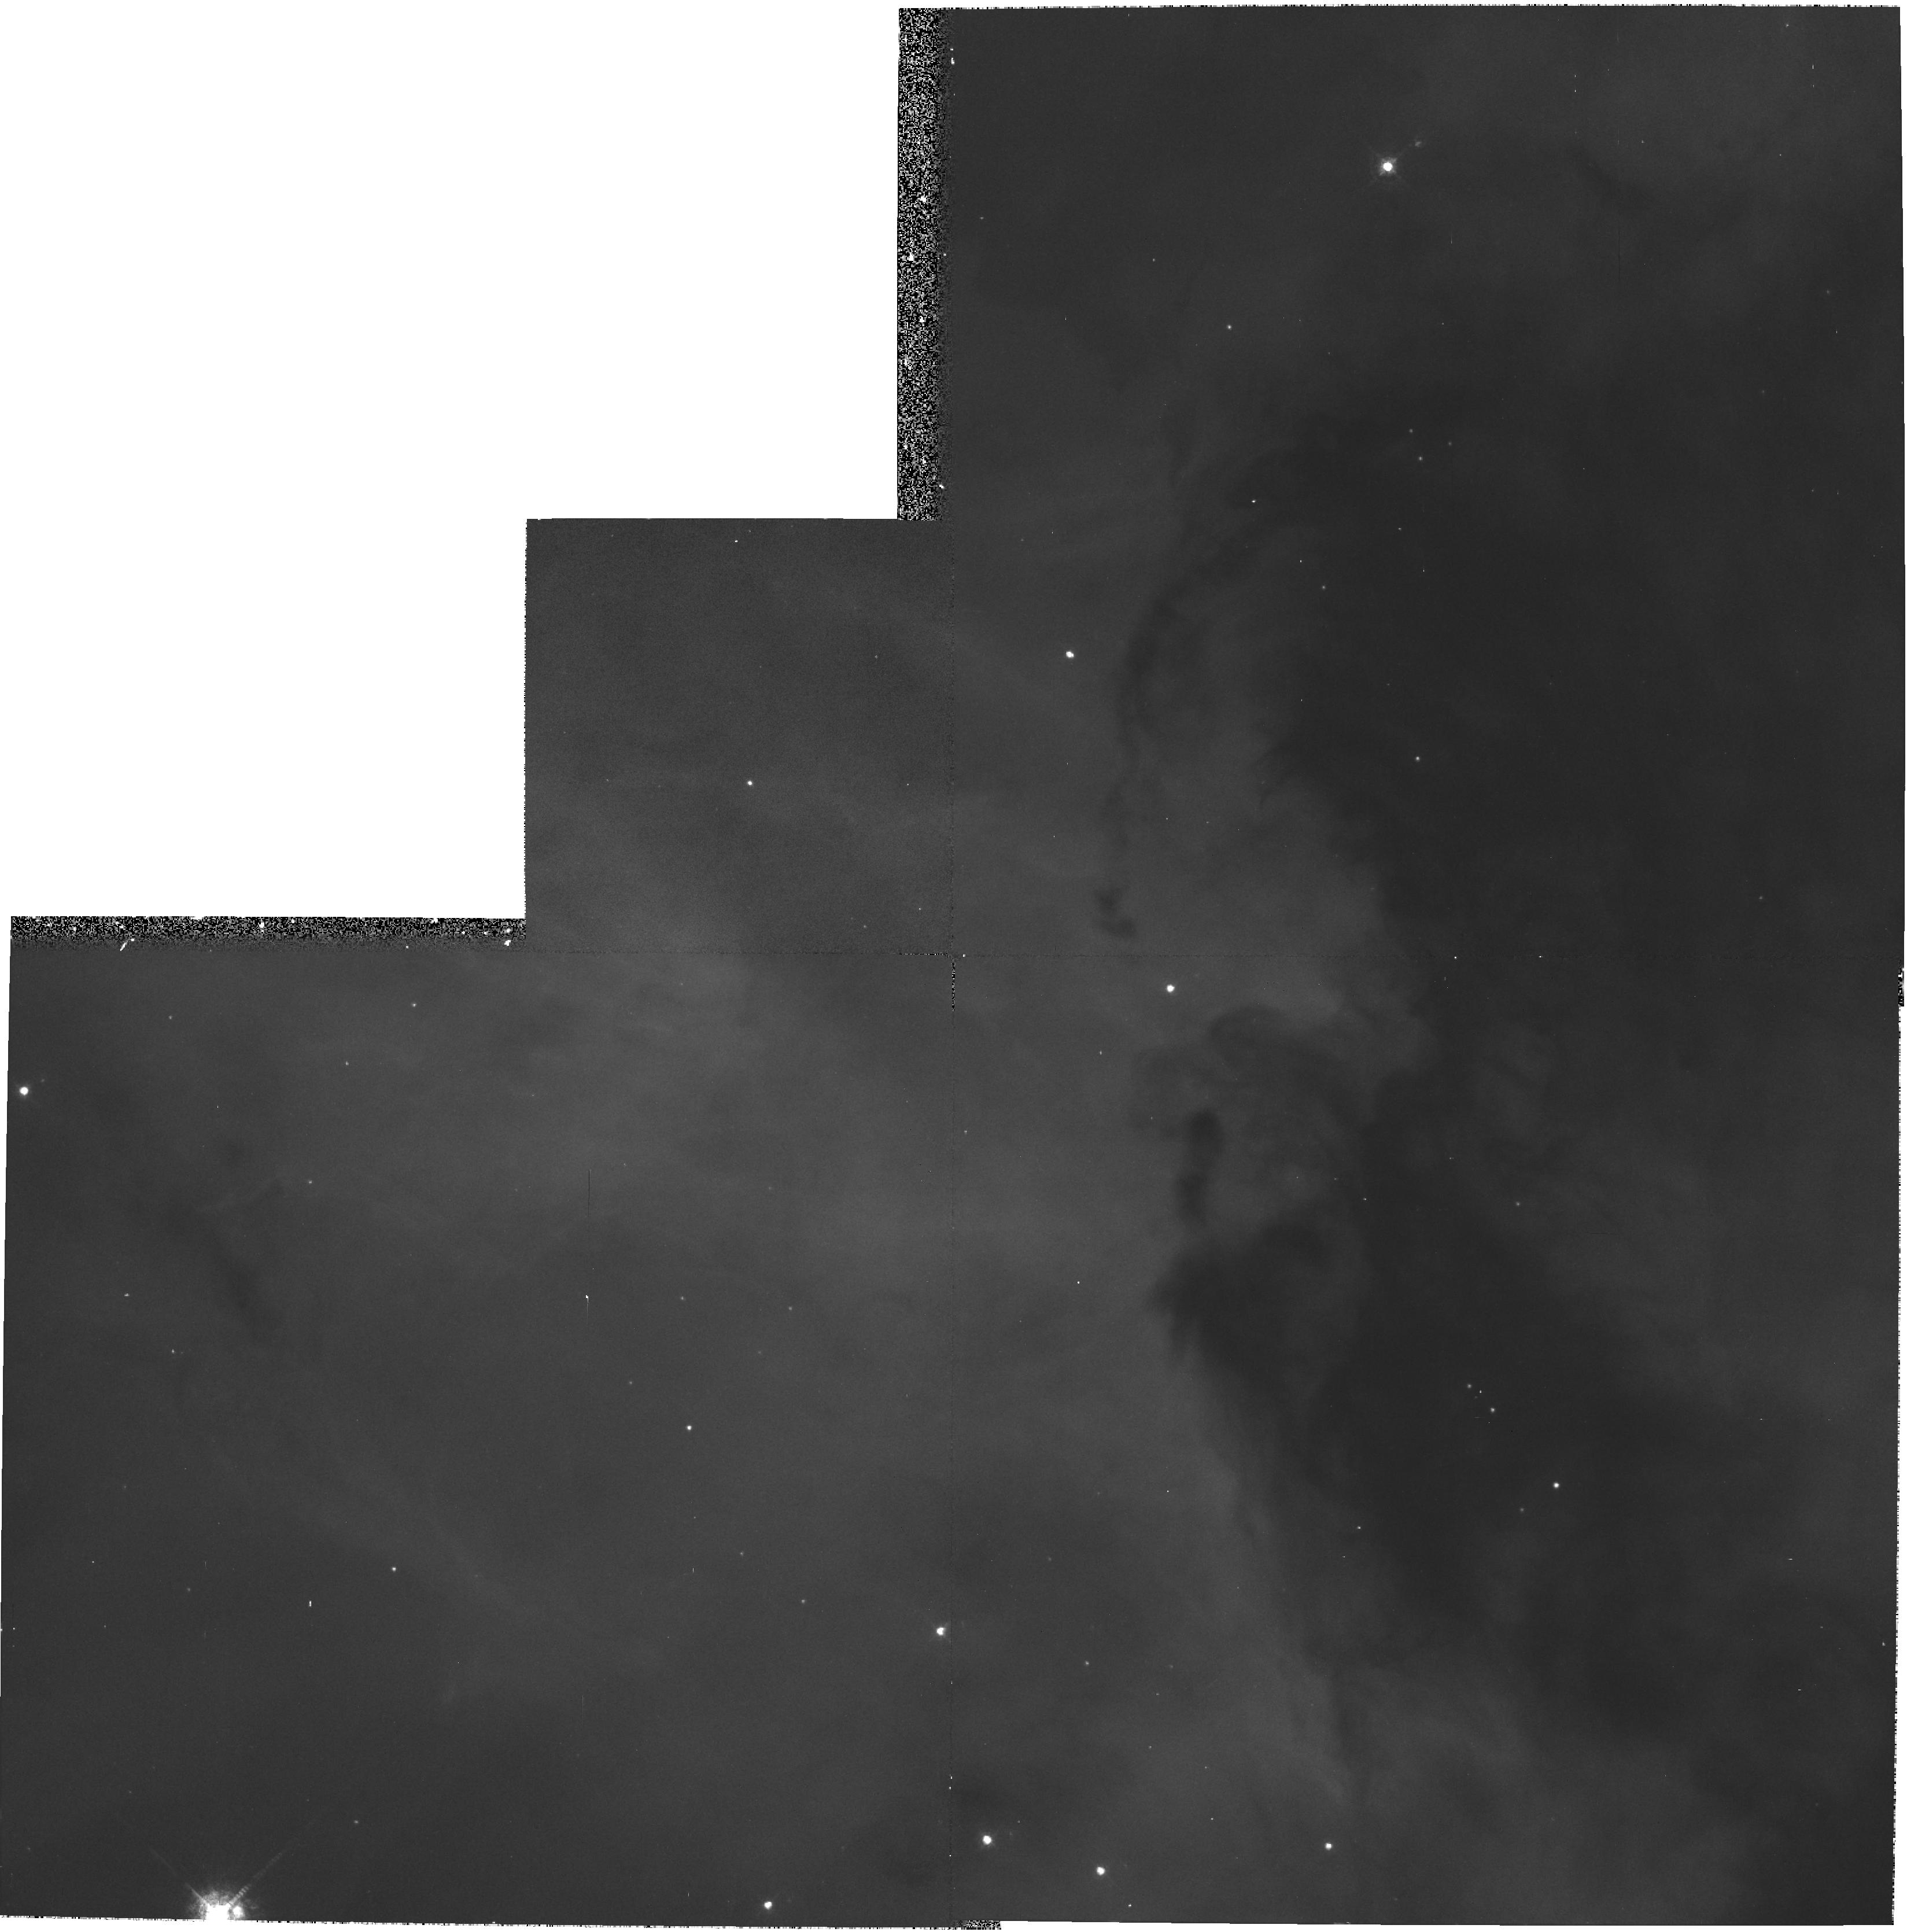
Target: NGC3372-EAST
Instrument: WFPC2/PC
Filter: F502N
Exposure: 7 min
Observation ID: hst_7790_01_wfpc2_pc_f502n_u4zr01

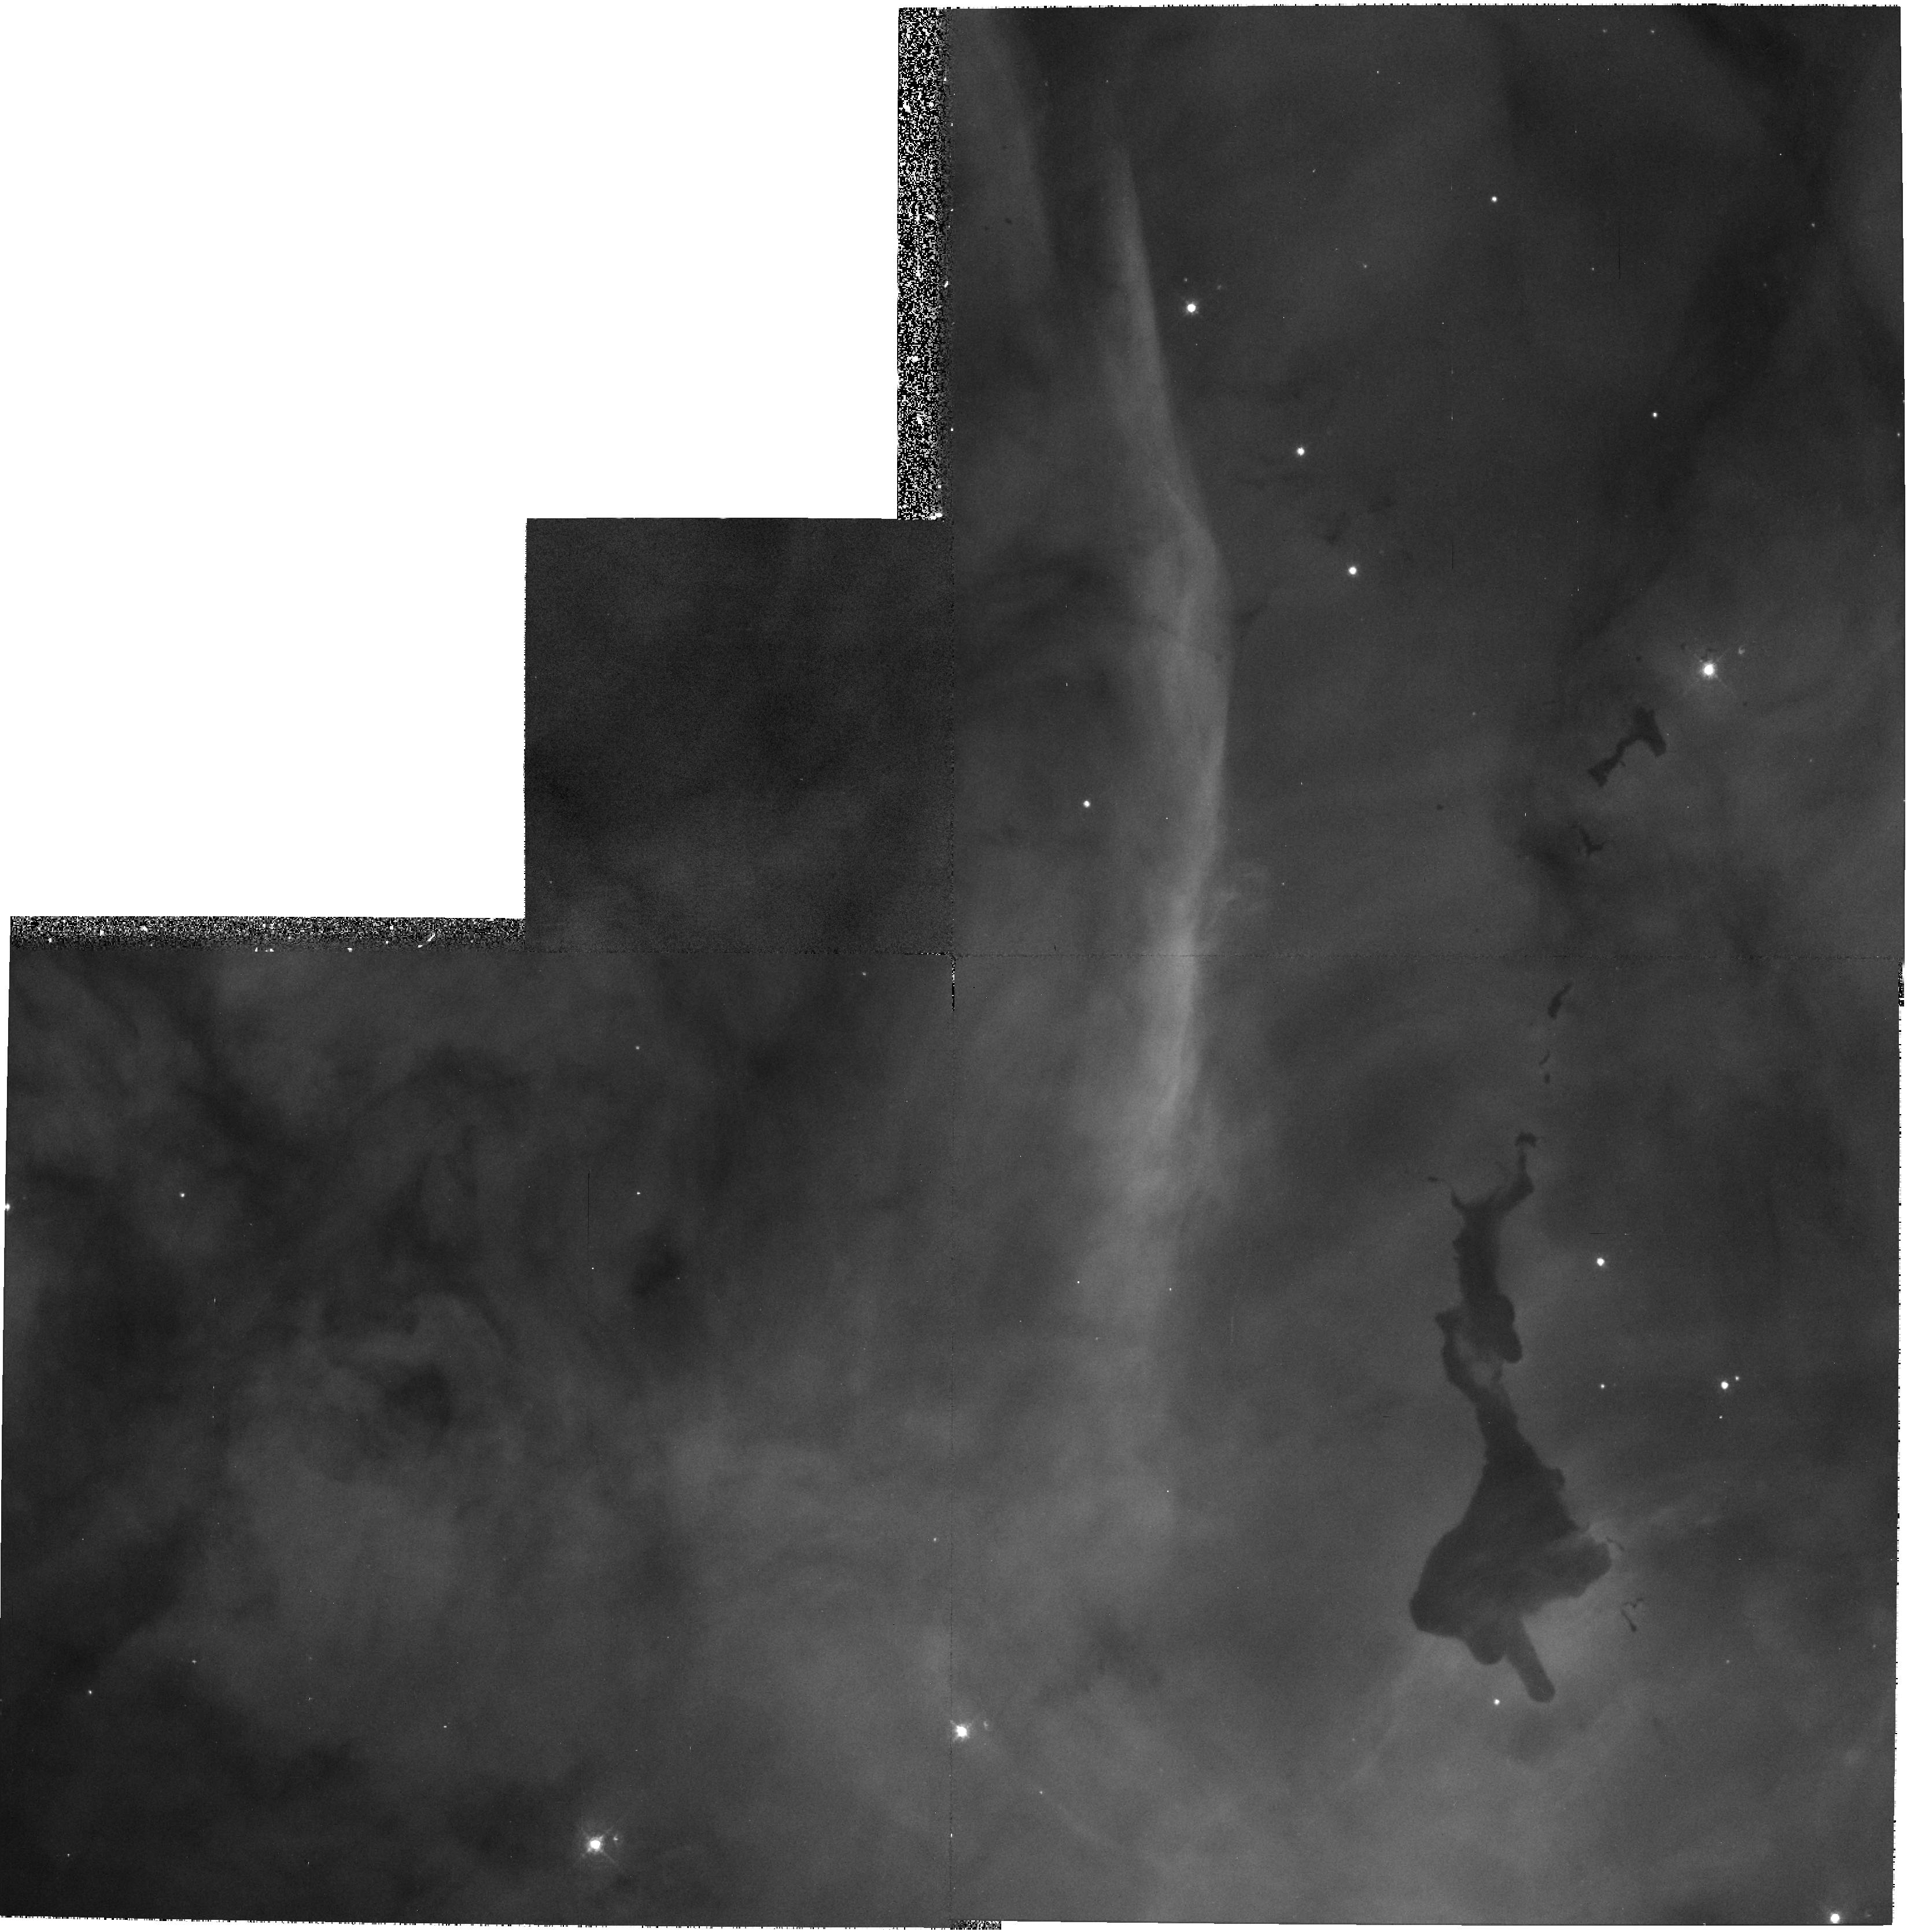
Target: NGC3372-WEST
Instrument: WFPC2/PC
Filter: F502N
Exposure: 7 min
Observation ID: hst_7790_04_wfpc2_pc_f502n_u4zr04

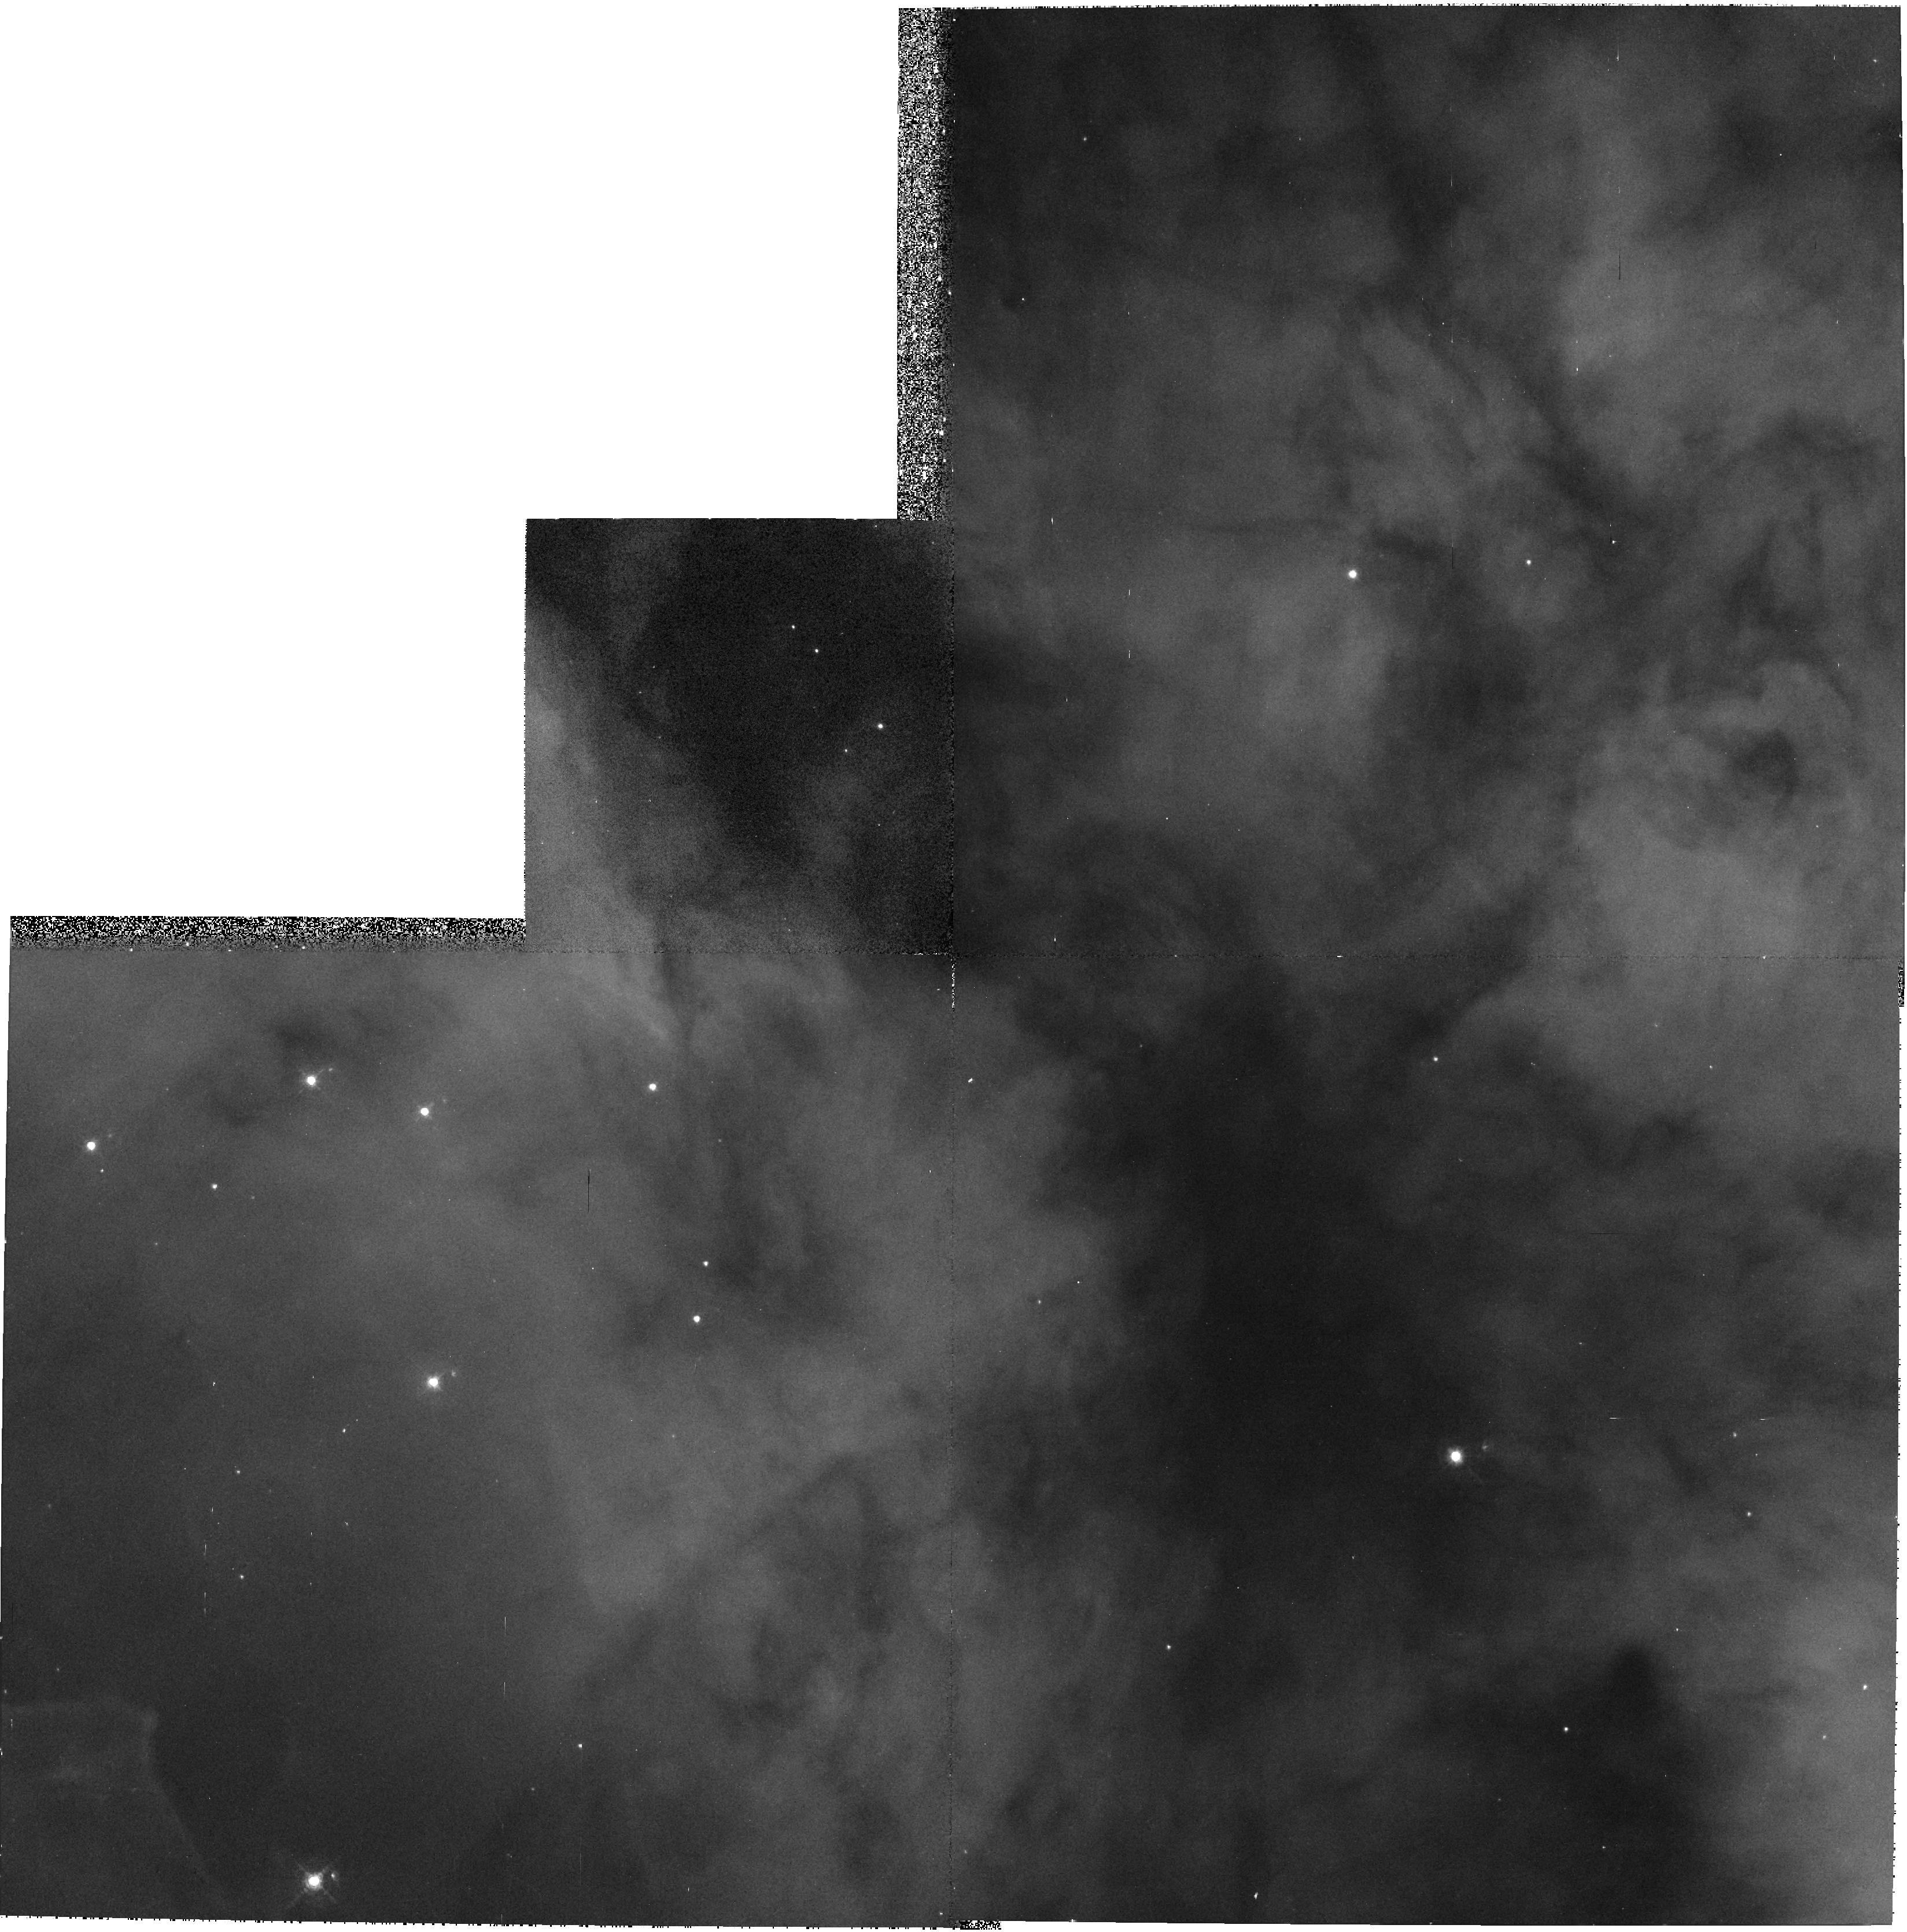
Target: NGC3372-SOUTH
Instrument: WFPC2/PC
Filter: F502N
Exposure: 7 min
Observation ID: hst_7790_02_wfpc2_pc_f502n_u4zr02

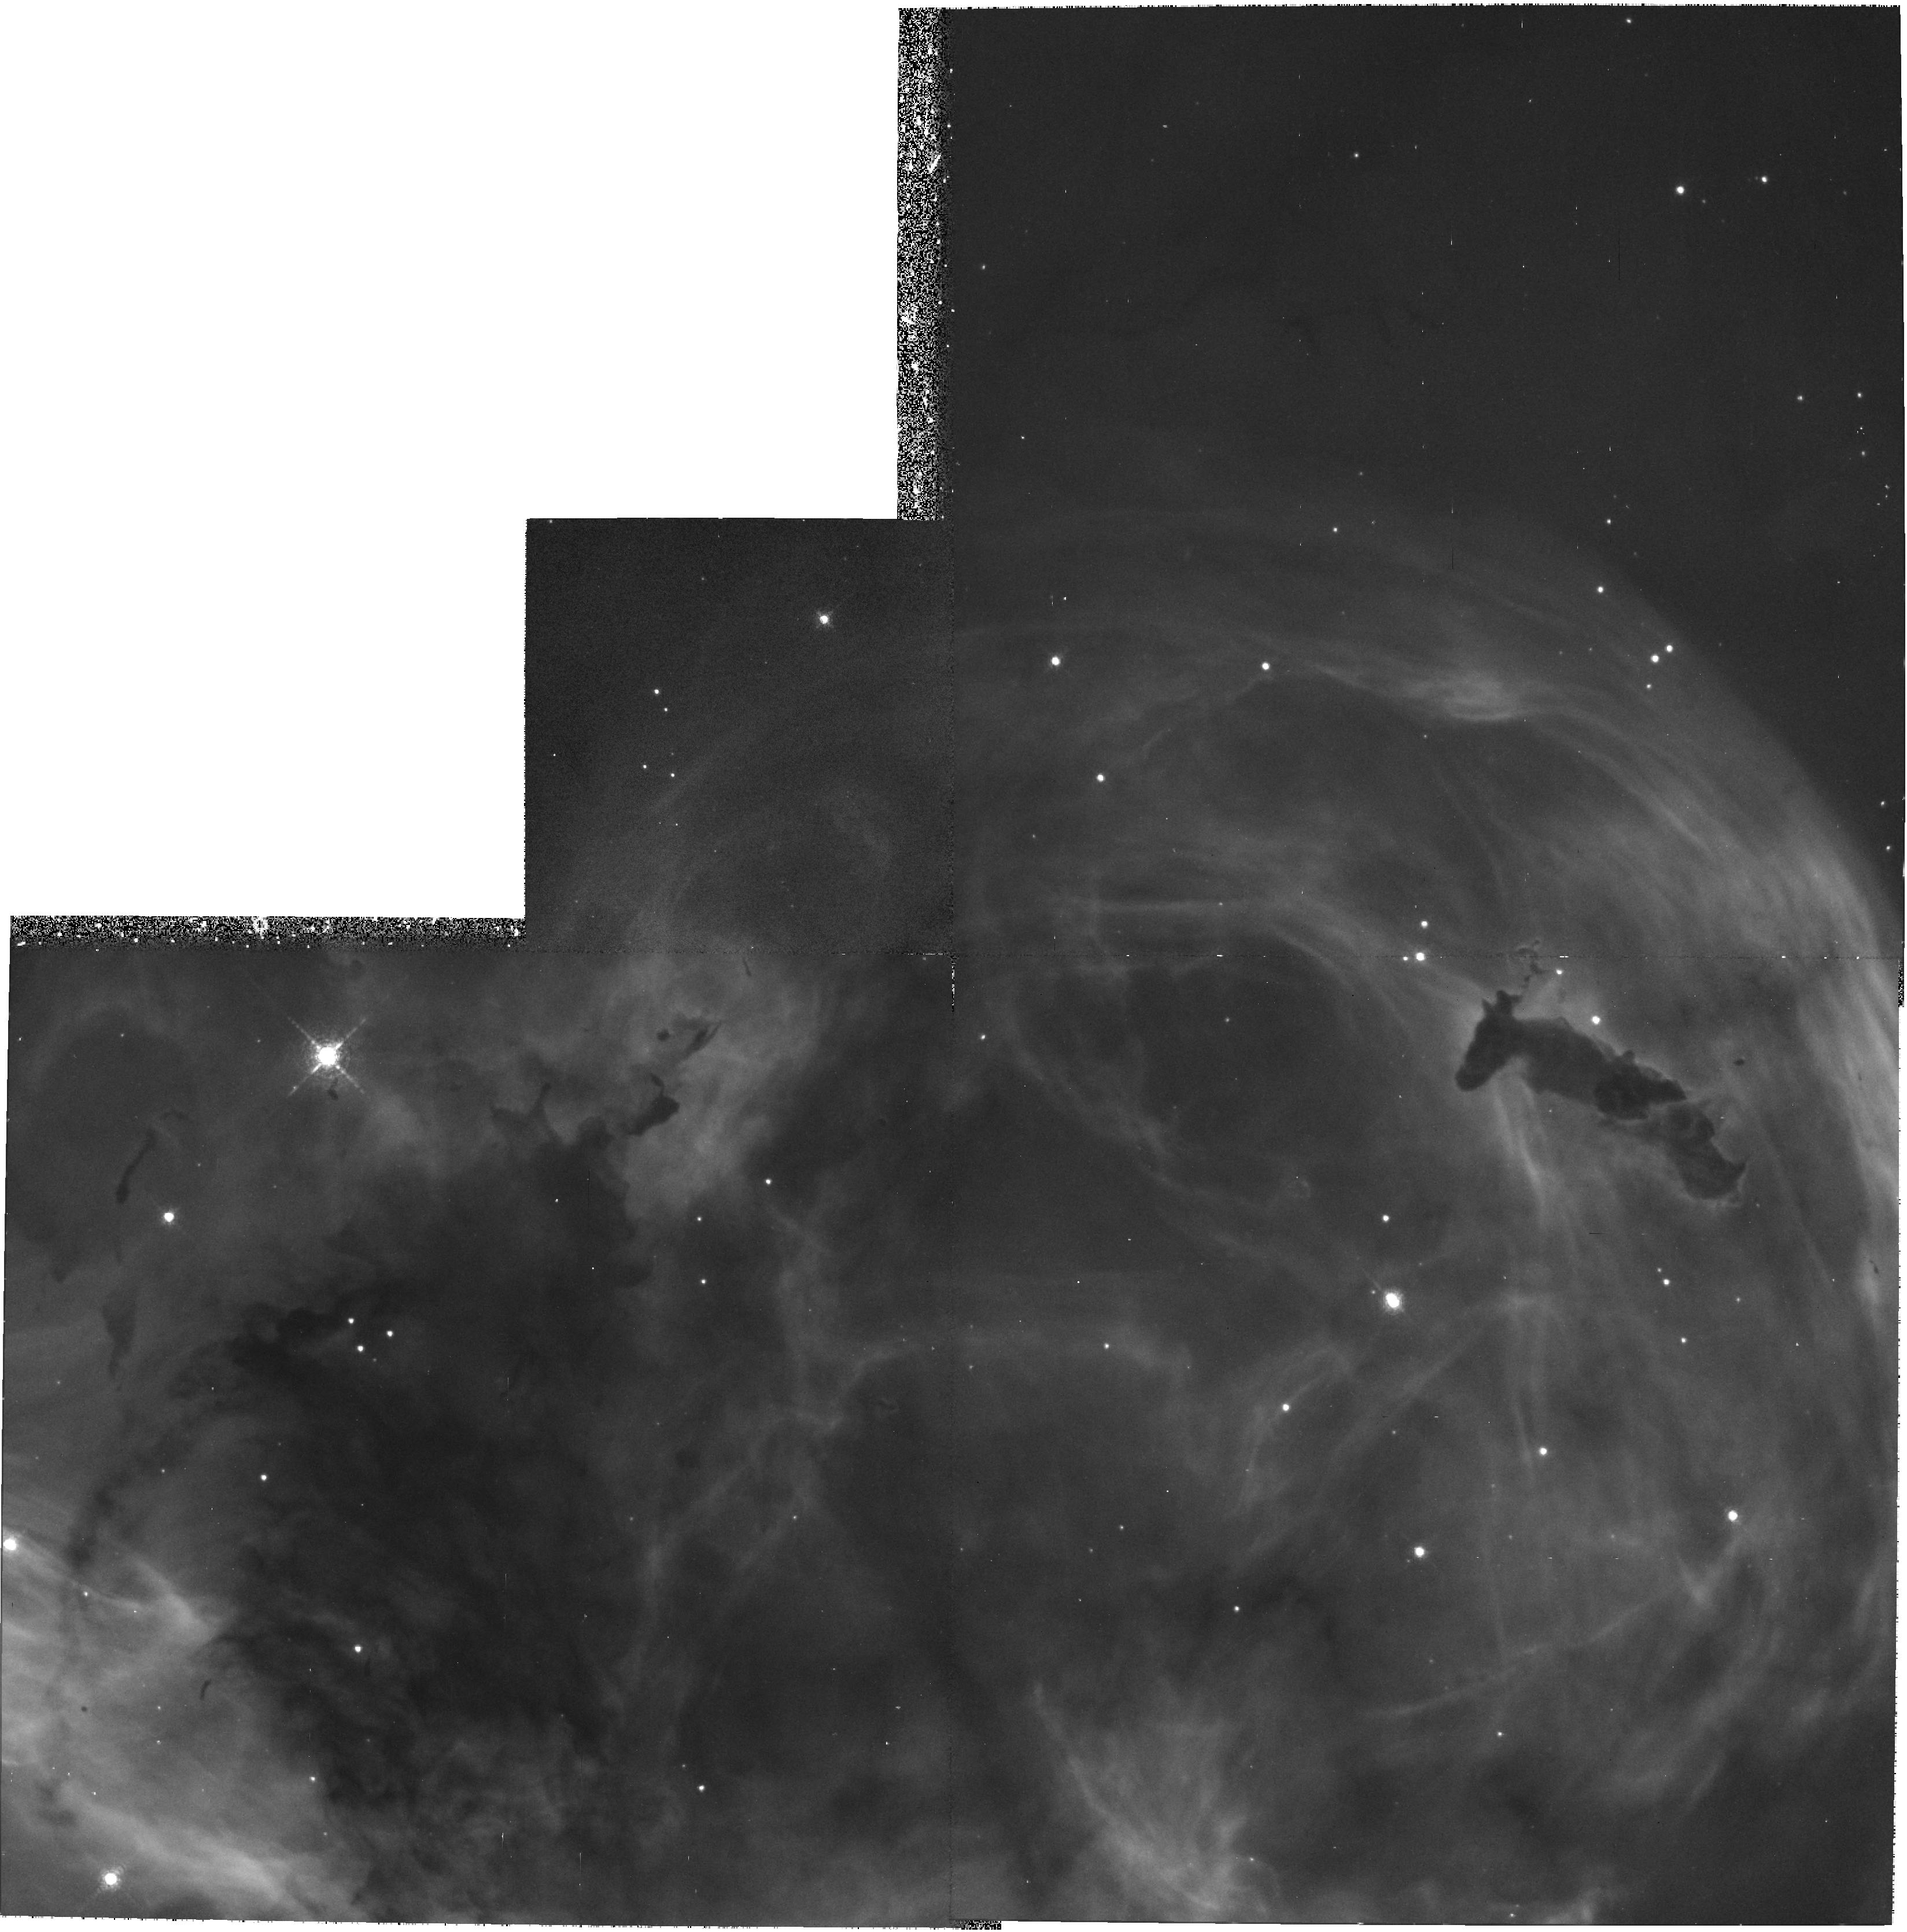
Target: NGC3372-NORTH
Instrument: WFPC2/PC
Filter: F673N
Exposure: 13 min
Observation ID: hst_7790_03_wfpc2_pc_f673n_u4zr03

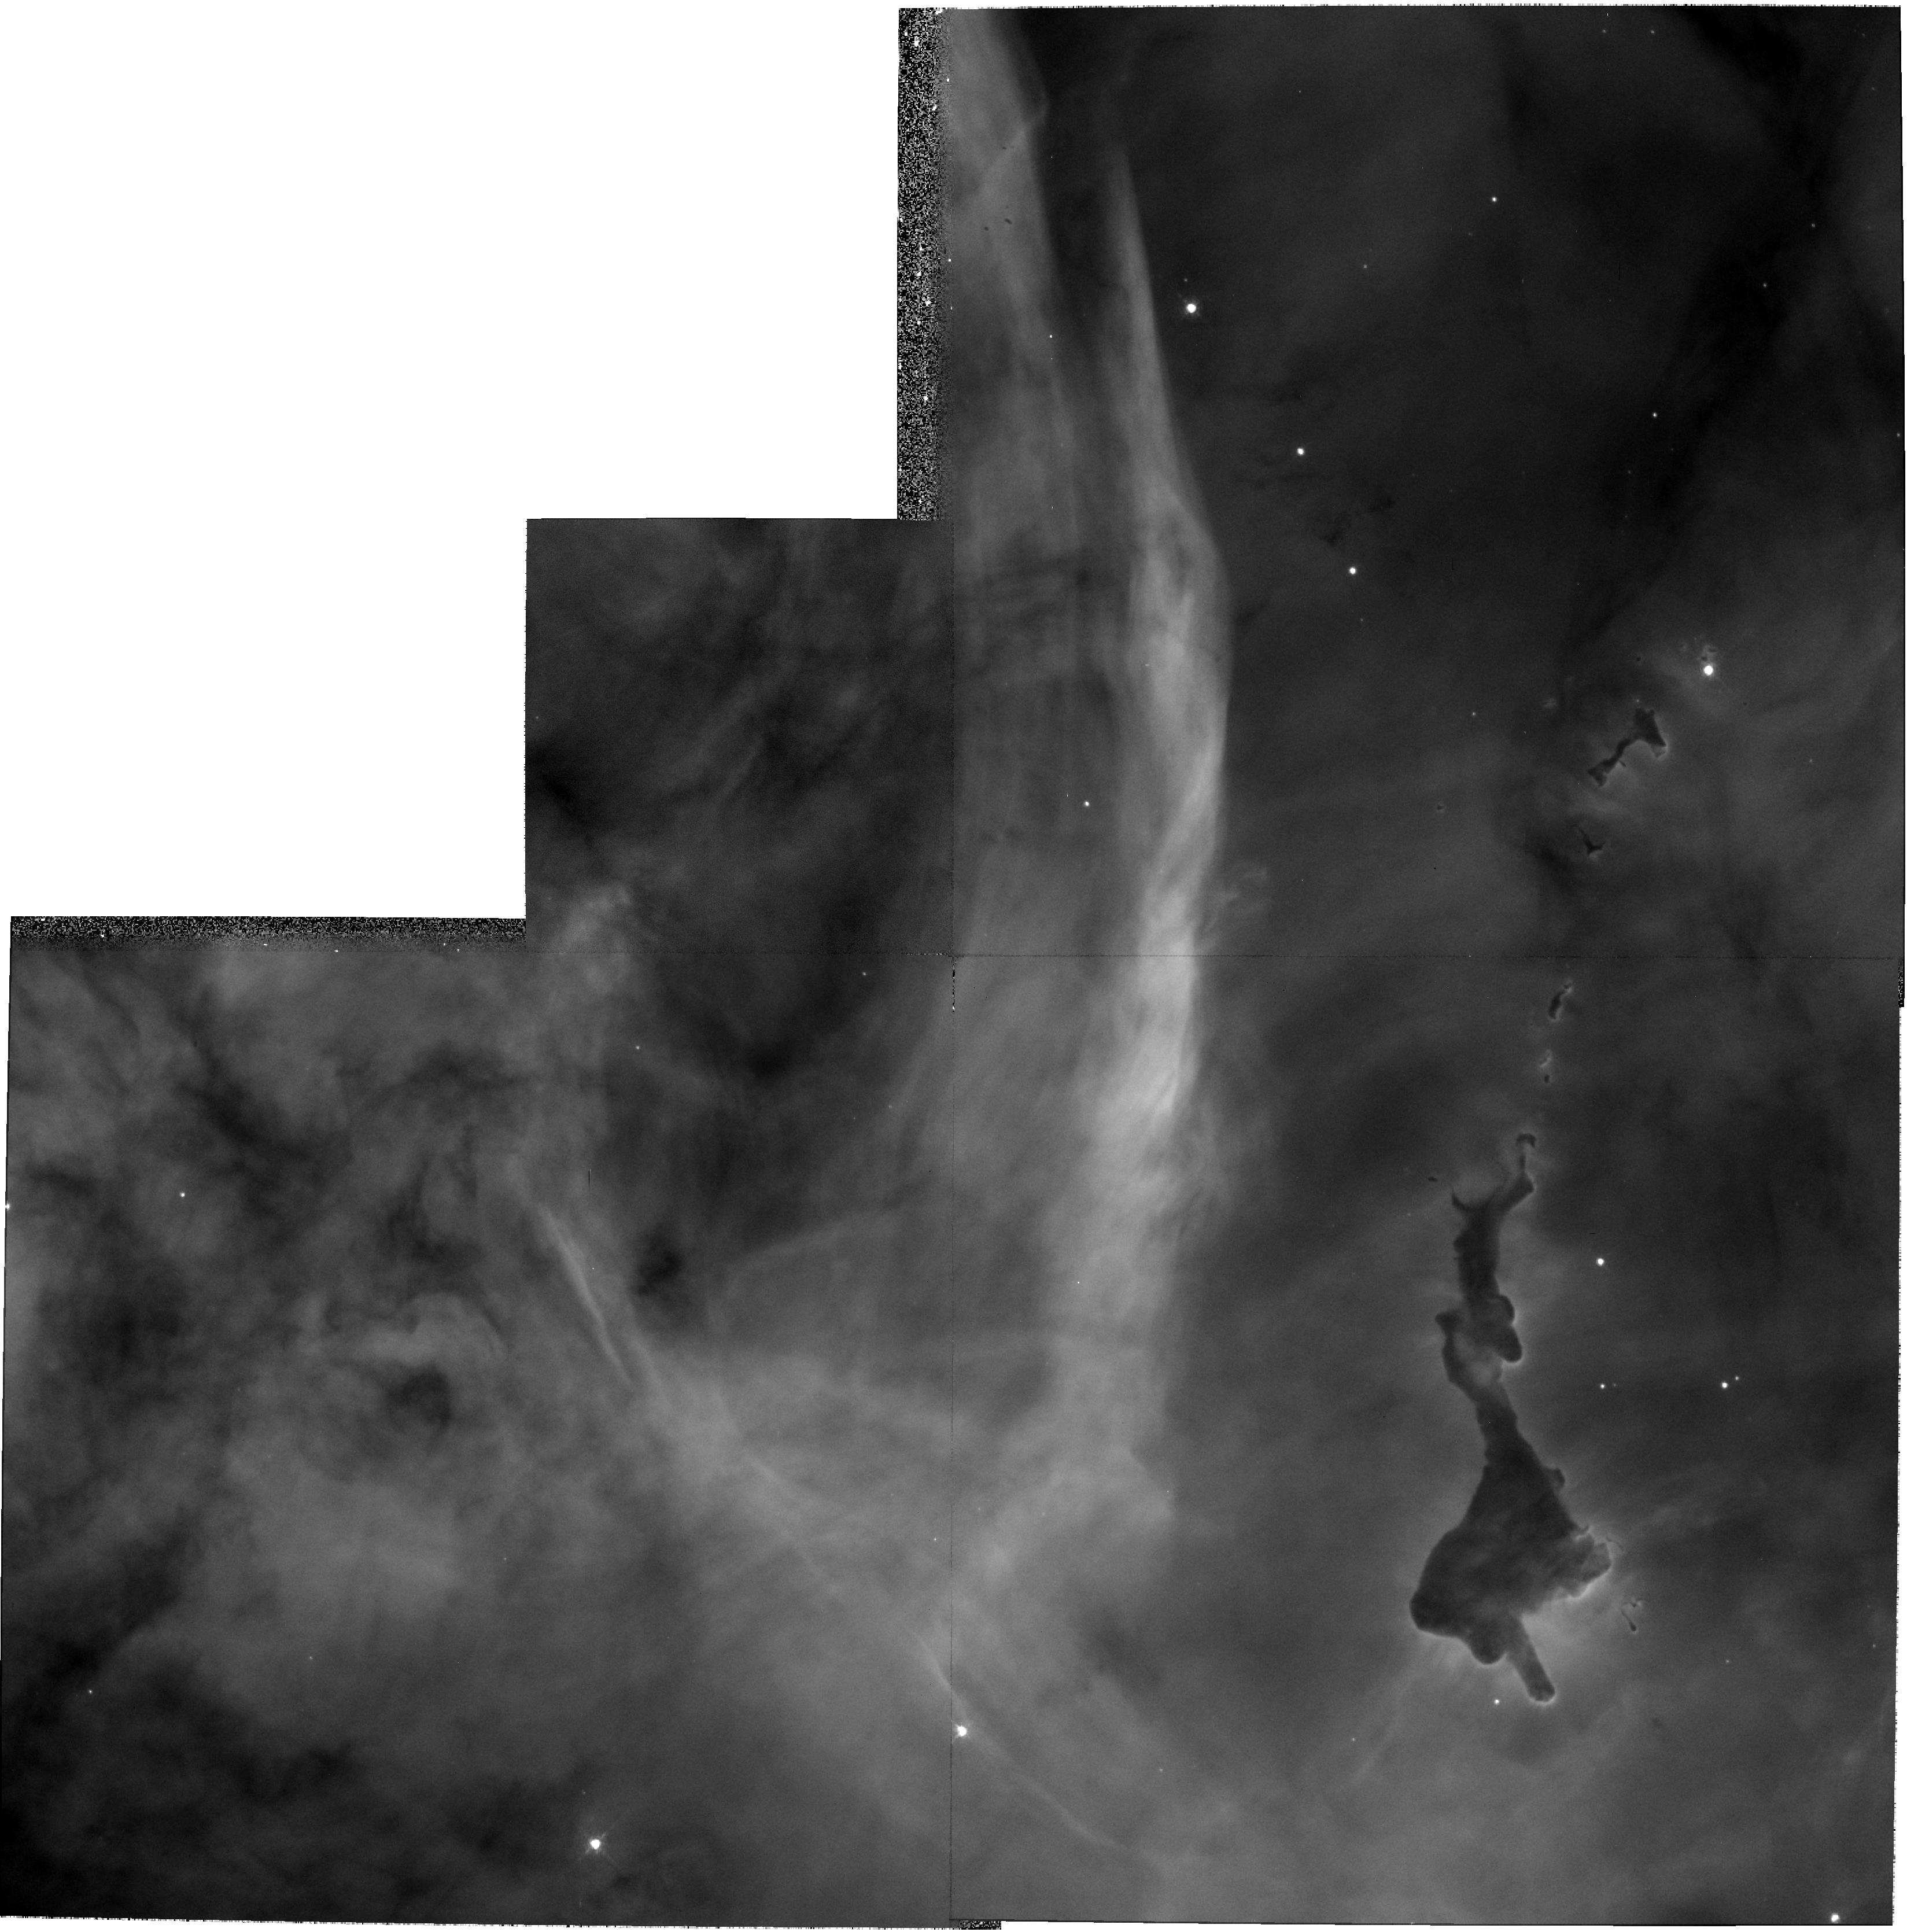
Target: NGC3372-WEST
Instrument: WFPC2/PC
Filter: F656N
Exposure: 5 min
Observation ID: hst_7790_04_wfpc2_pc_f656n_u4zr04

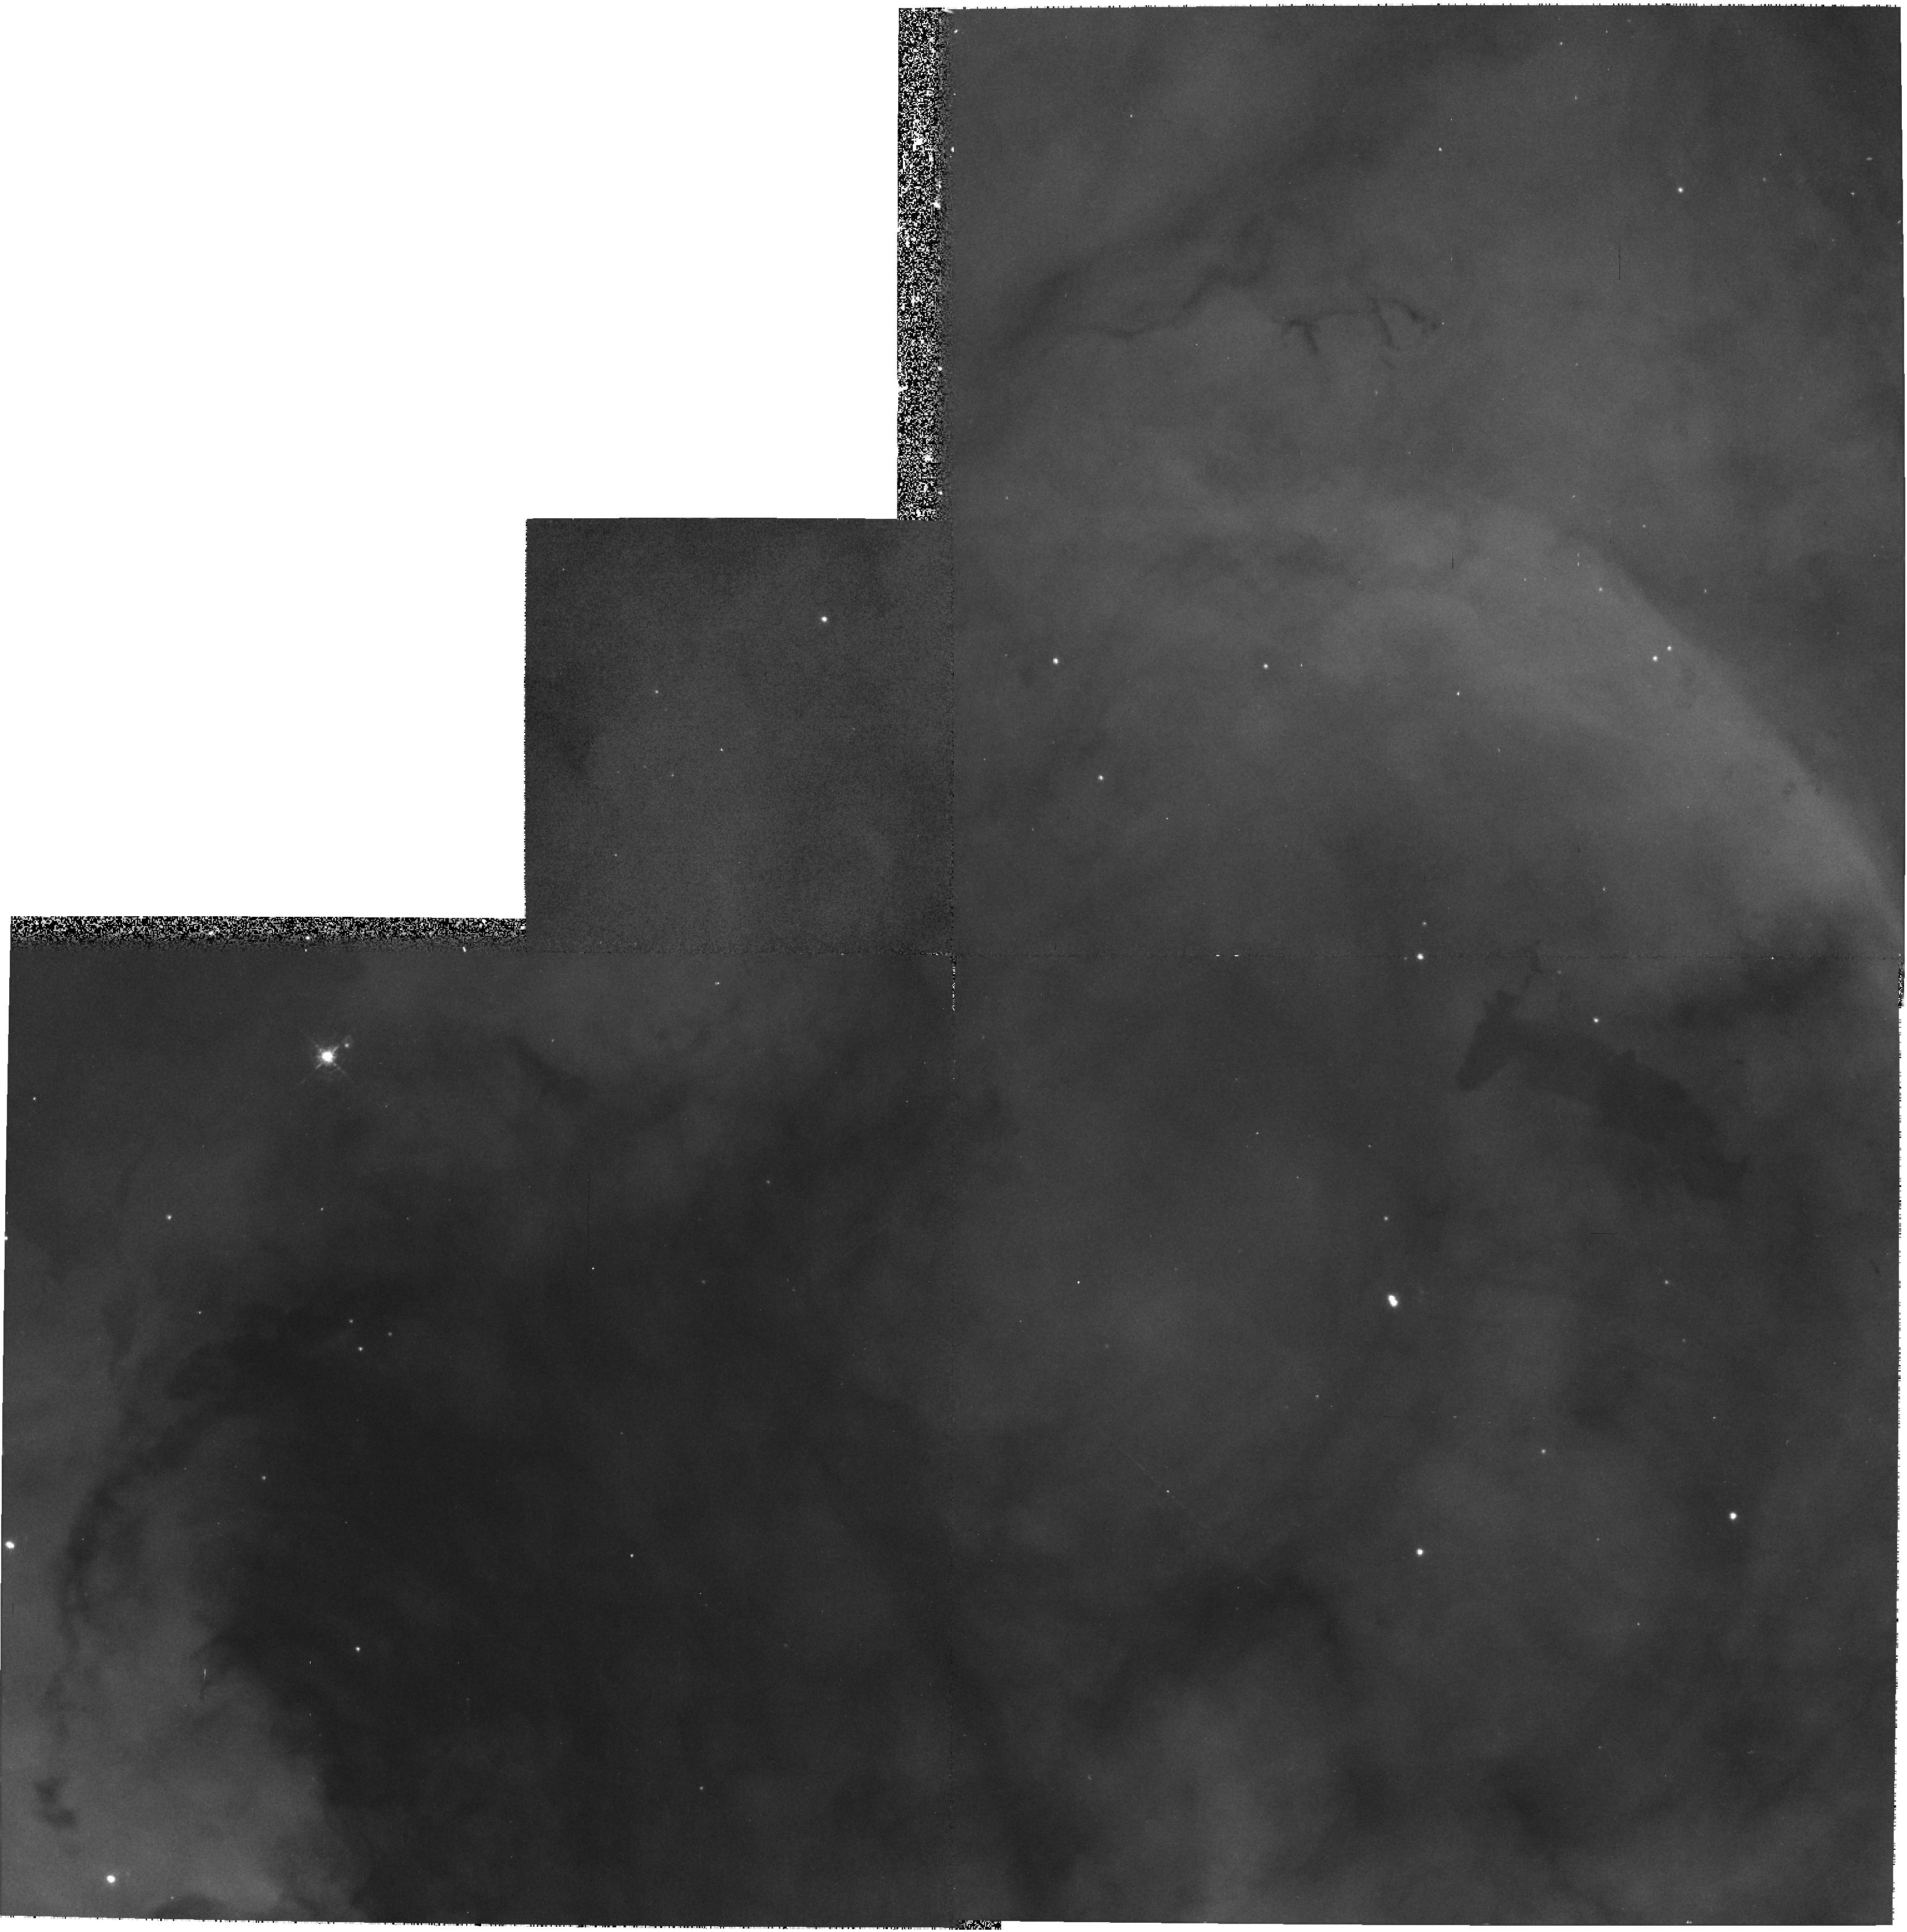
Target: NGC3372-NORTH
Instrument: WFPC2/PC
Filter: F502N
Exposure: 7 min
Observation ID: hst_7790_03_wfpc2_pc_f502n_u4zr03

WFPC2 Narrow-Band Imagery of the Carina Nebula (NGC3372) (PI: Walborn, Nolan R.)

The intricate "Keyhole" structure at the center of the Carina Nebula will be imaged in several WFPC2 narrow-band filters. Ground-based images have shown that the structure of this region is entirely different in [S II] and [O III], and that especially the former shows a wealth of detail to the resolution limit. Broad-band images will also be obtained. It is expected that the HST images will reveal qualitatively new information about these structures, as has been the case with previous imaging of H II regions, of interest both scientifically and as public outreach.